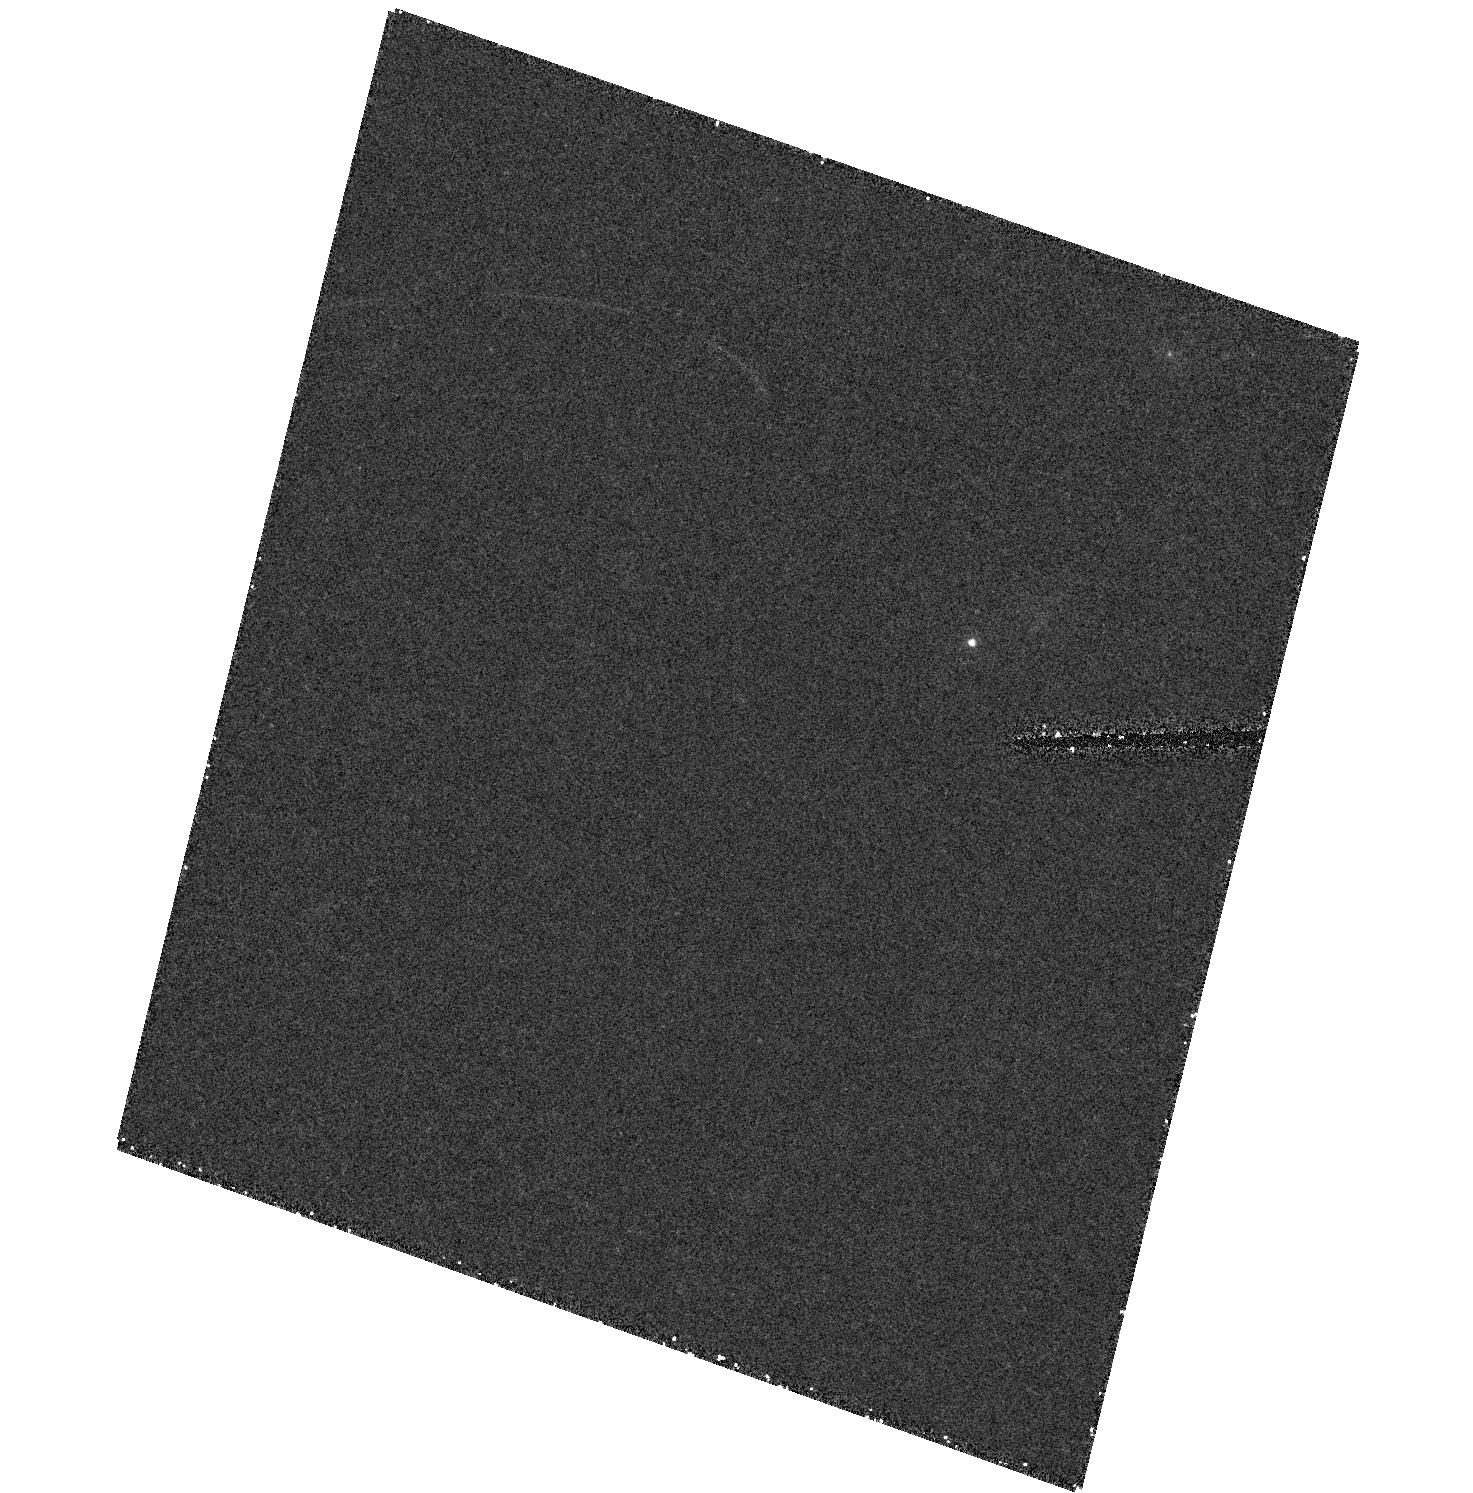
Target: field at RA 347.092°, Dec -2.192°
Instrument: ACS/HRC
Filter: F555W
Exposure: 28 min
Observation ID: hst_9270_03_acs_hrc_f555w_j8d103

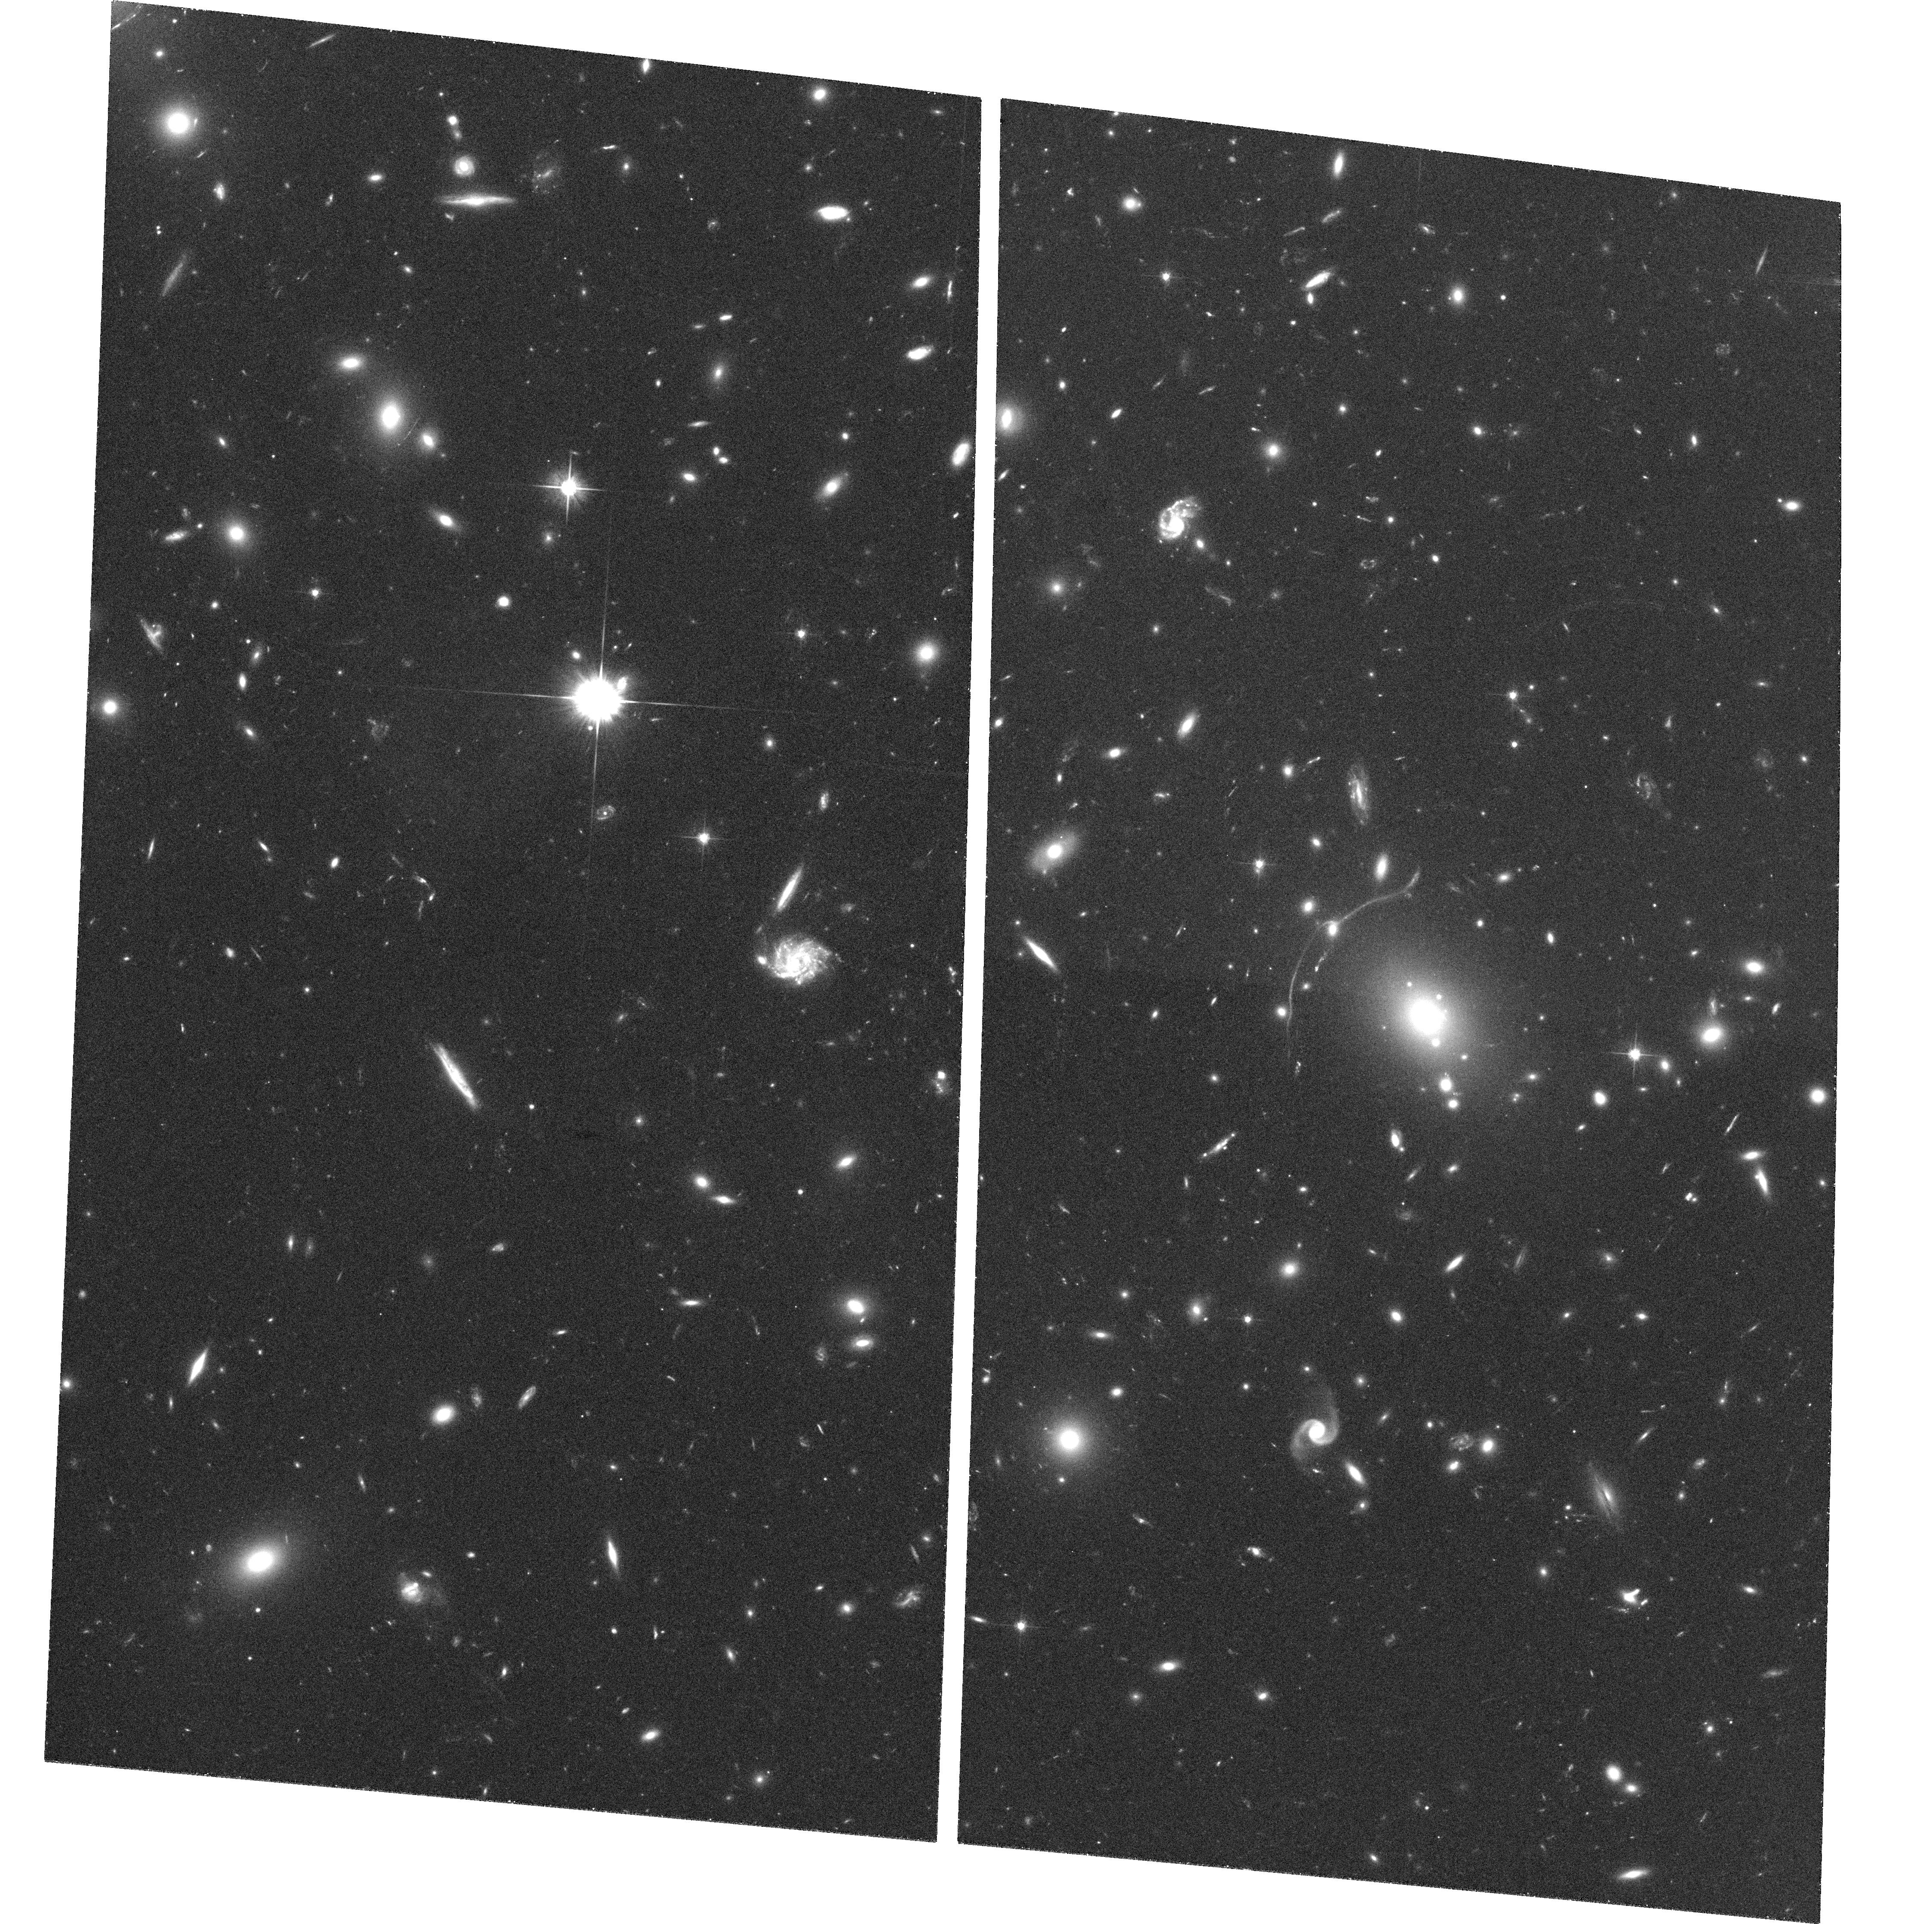
Target: ABELL611
Instrument: ACS/WFC
Filter: F606W
Exposure: 36 min
Observation ID: hst_9270_02_acs_wfc_f606w_j8d102

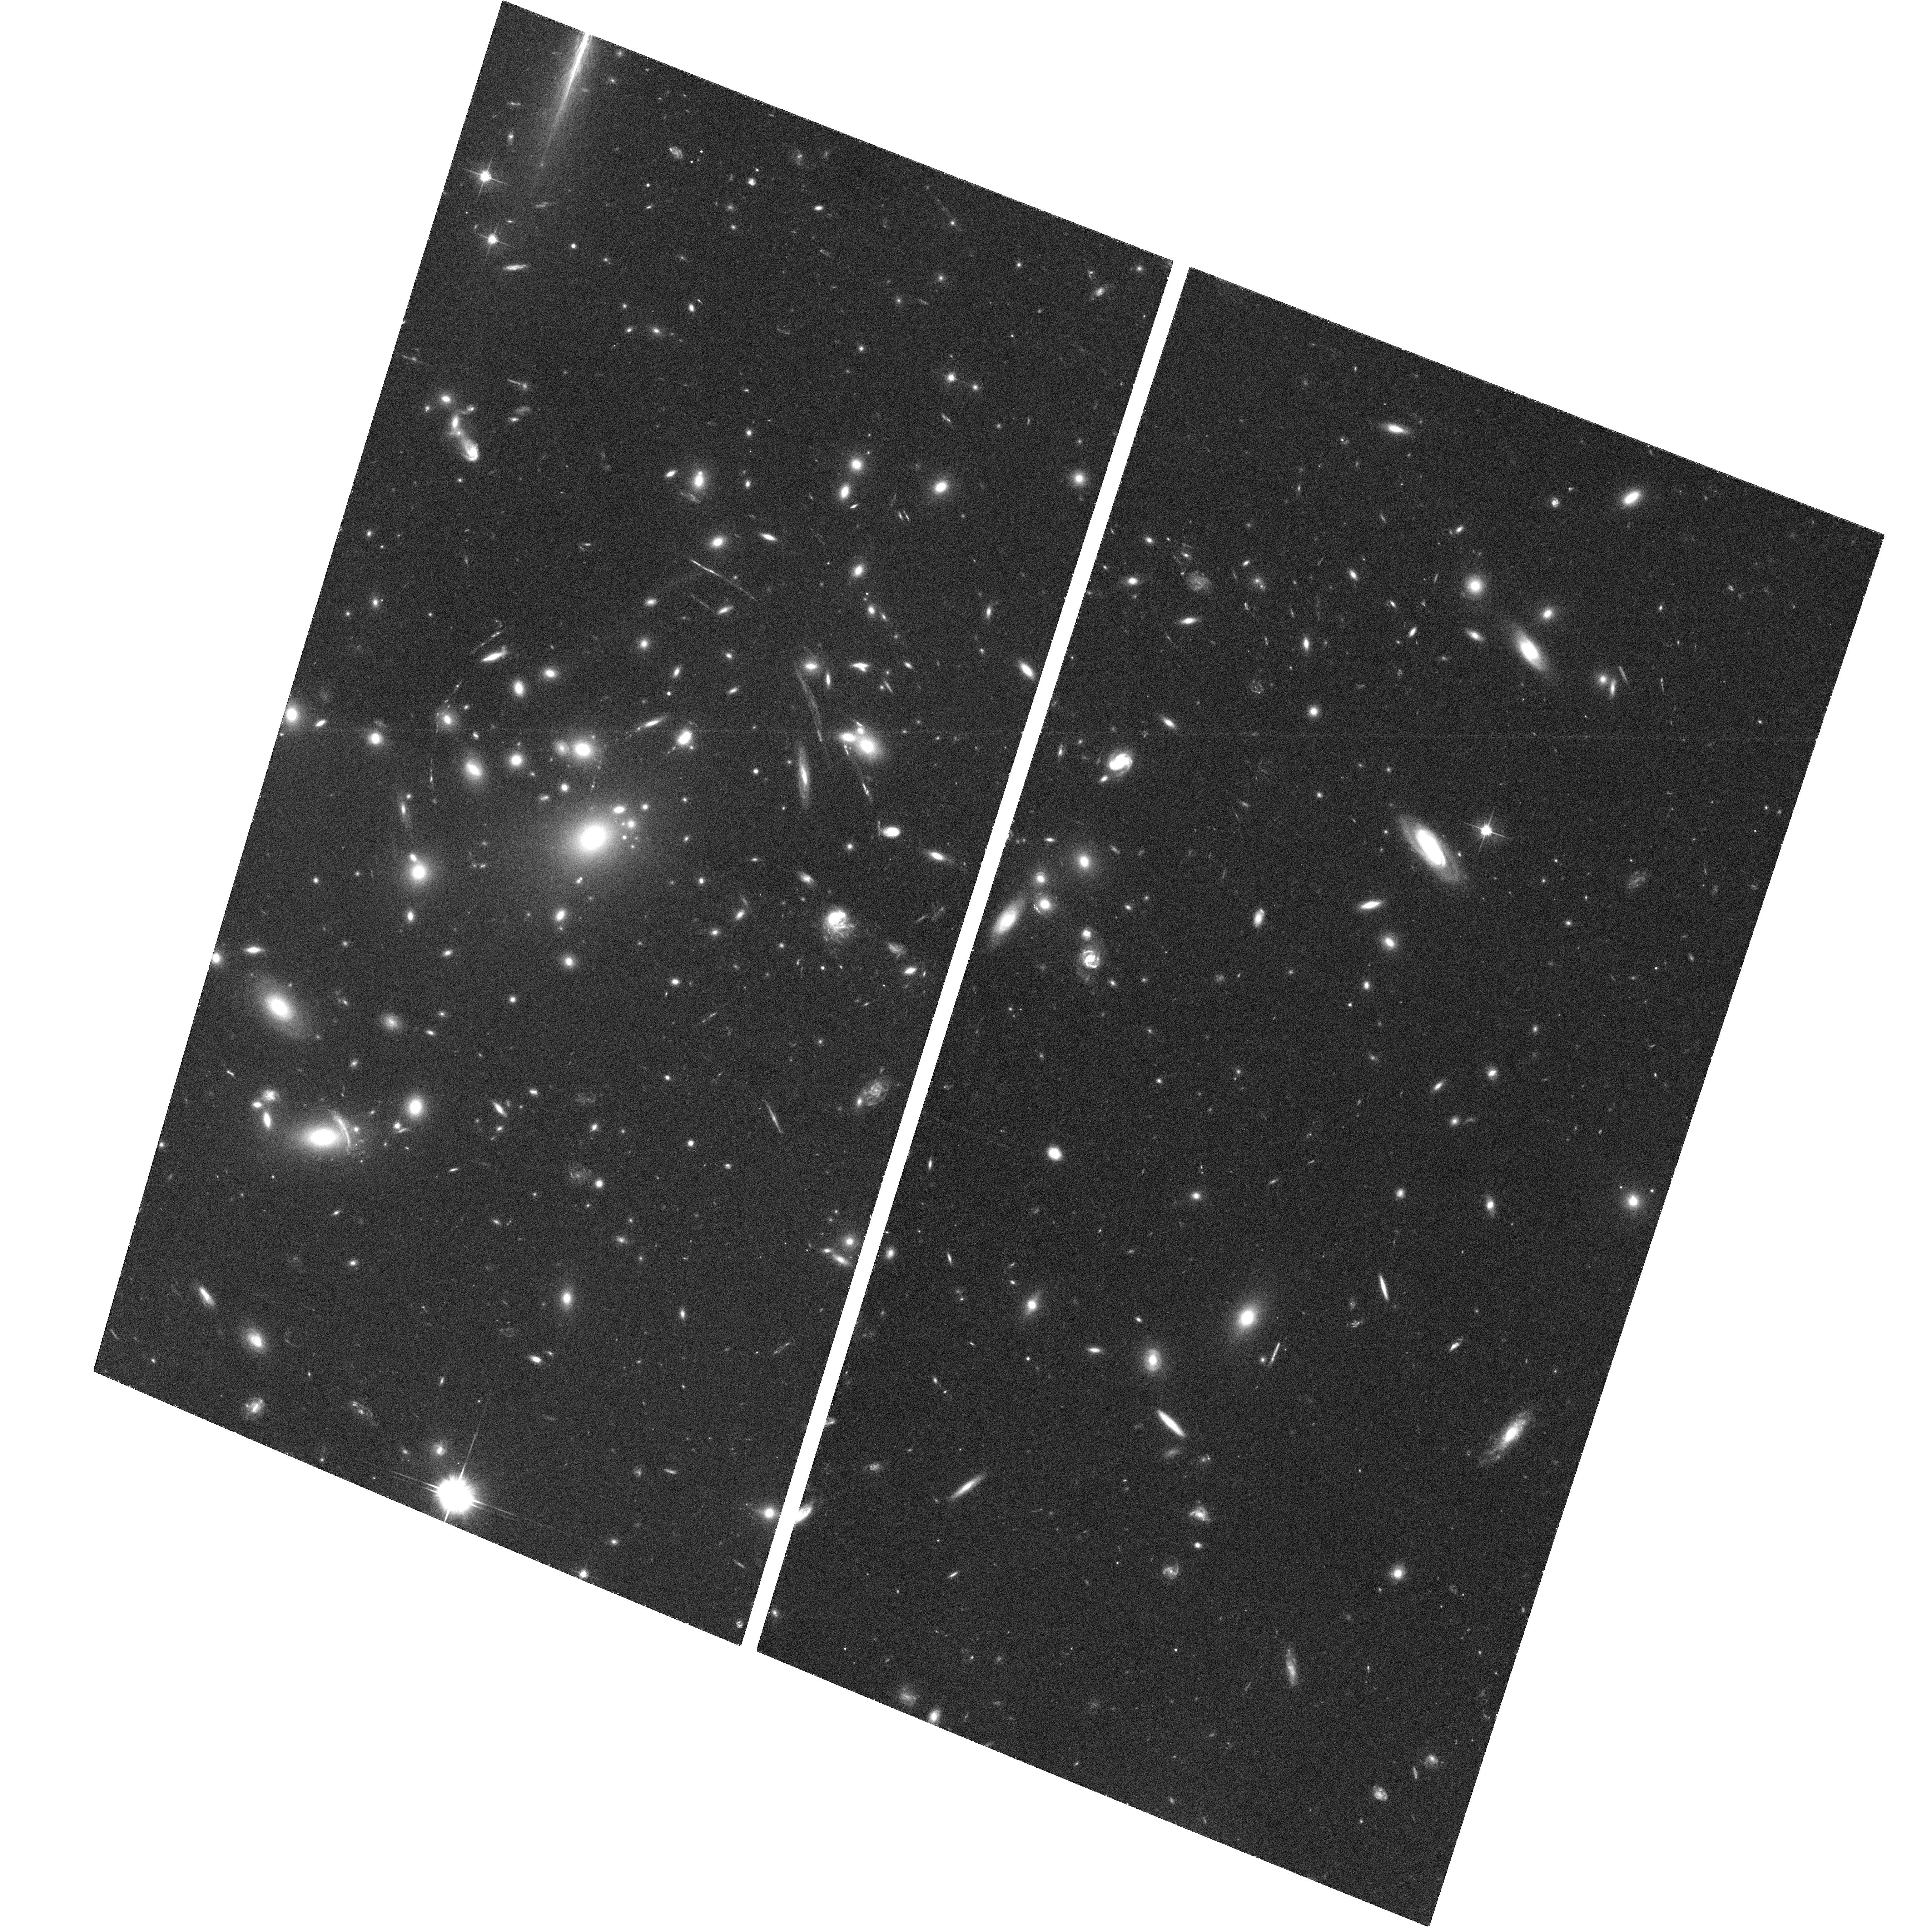
Target: ABELL2537
Instrument: ACS/WFC
Filter: F606W
Exposure: 35 min
Observation ID: hst_9270_03_acs_wfc_f606w_j8d103

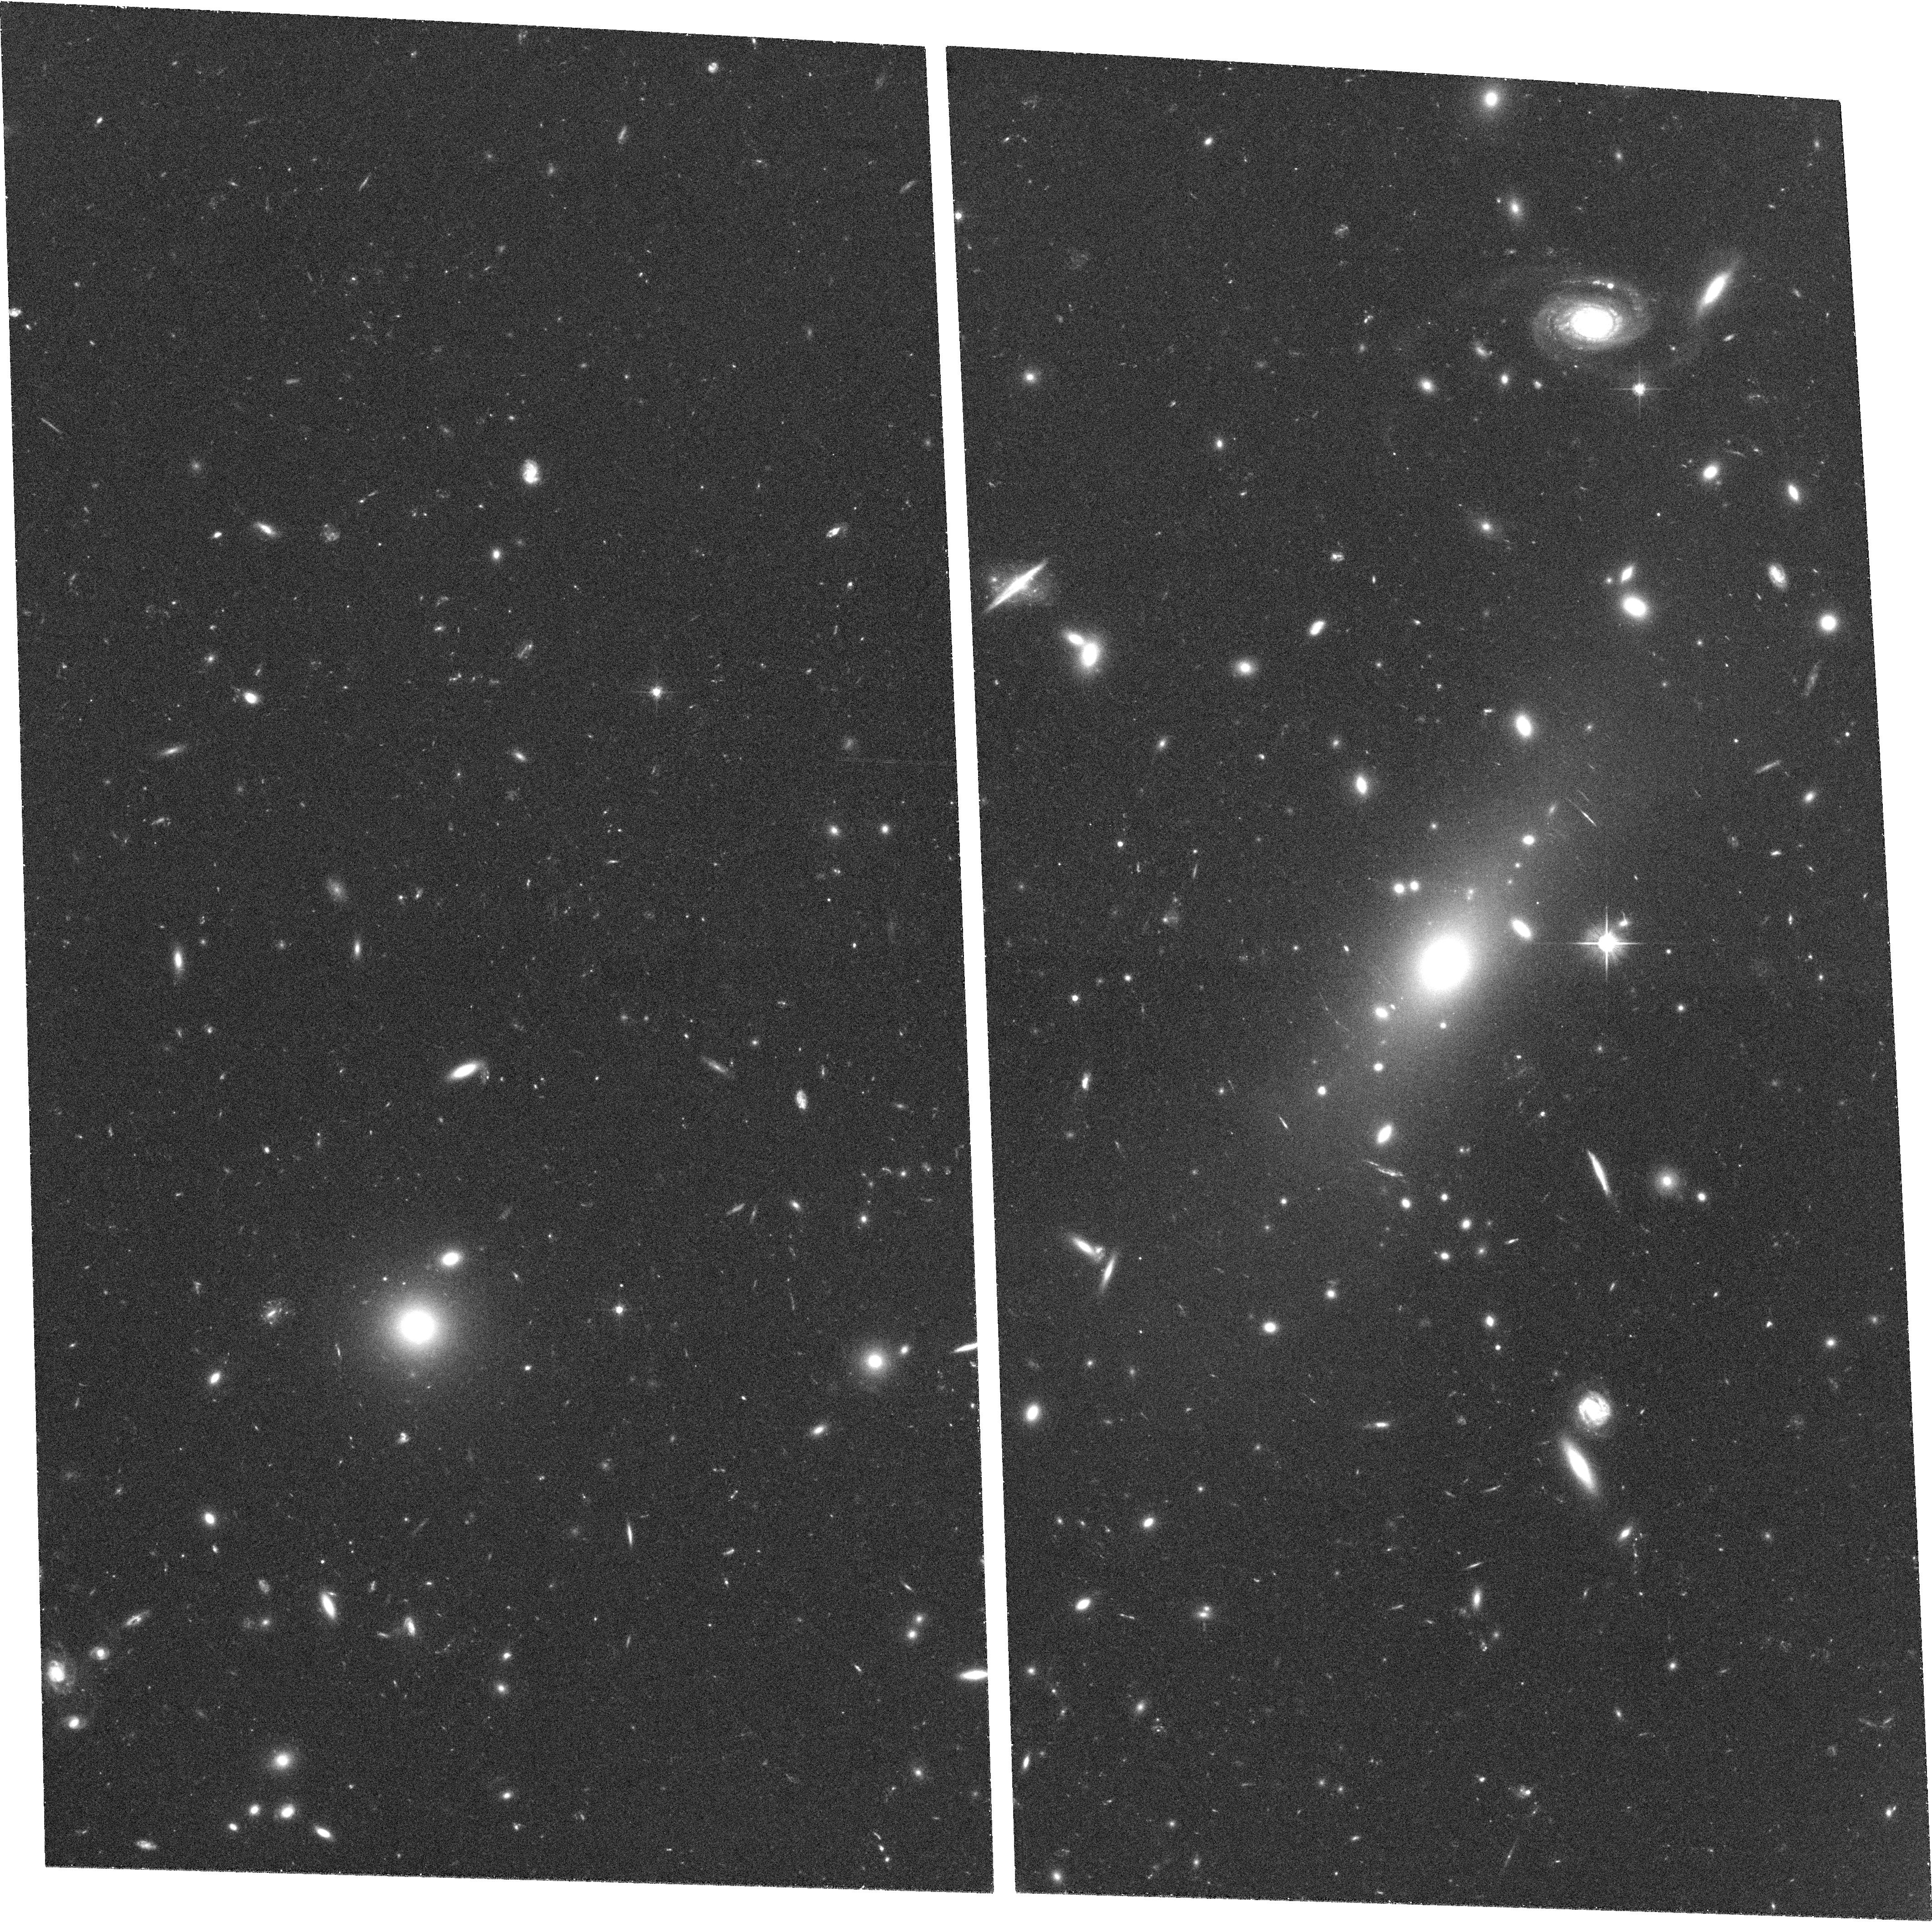
Target: ZWICKY2701
Instrument: ACS/WFC
Filter: F606W
Exposure: 38 min
Observation ID: hst_9270_01_acs_wfc_f606w_j8d101

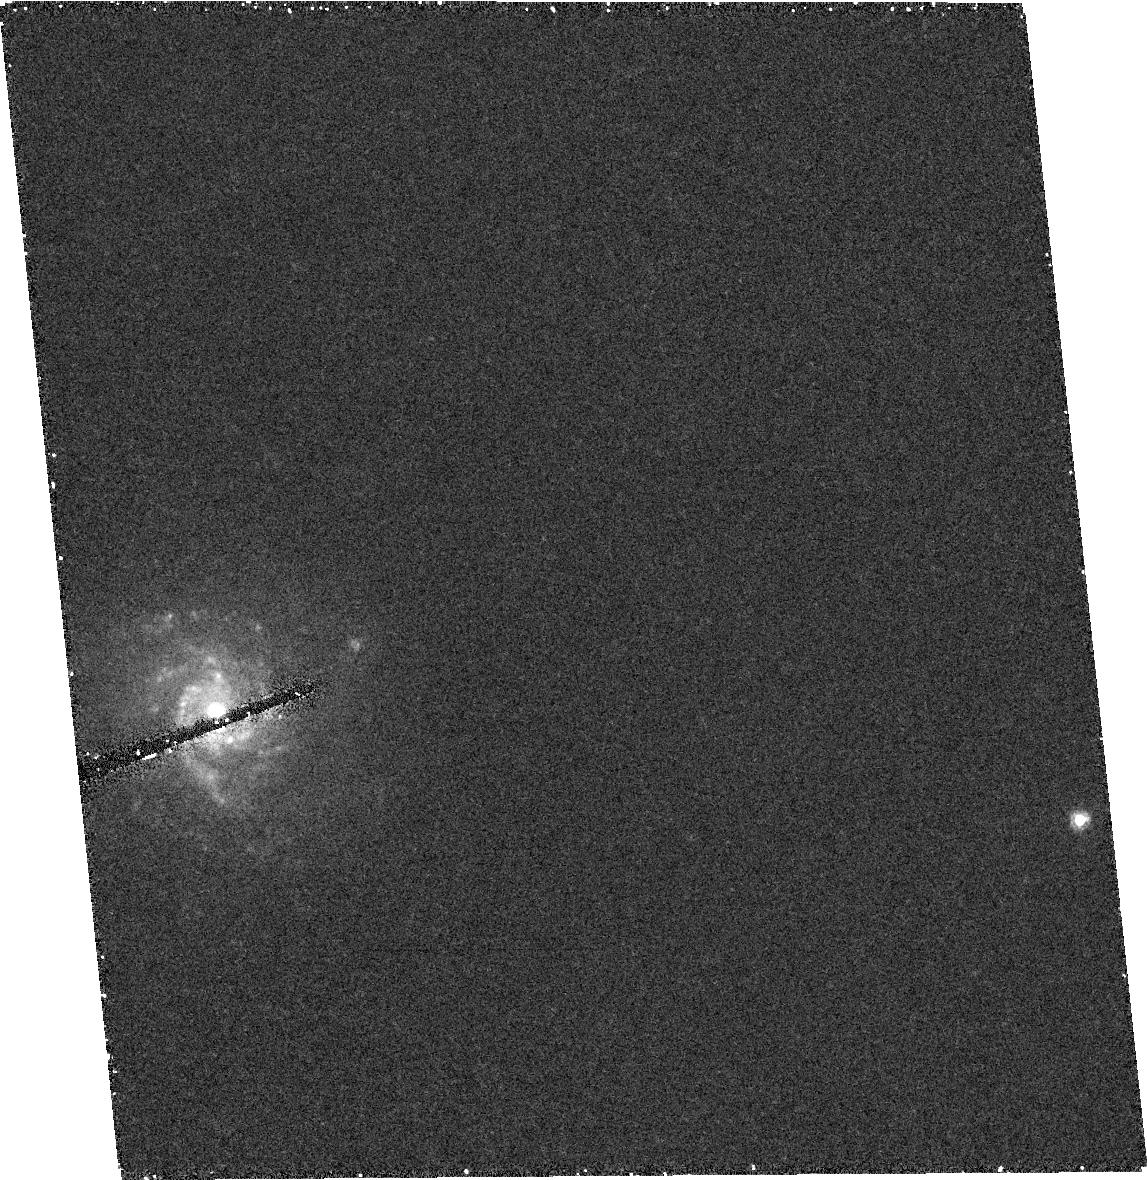
Target: field at RA 148.205°, Dec 51.885°
Instrument: ACS/HRC
Filter: F555W
Exposure: 31 min
Observation ID: hst_9270_01_acs_hrc_f555w_j8d101

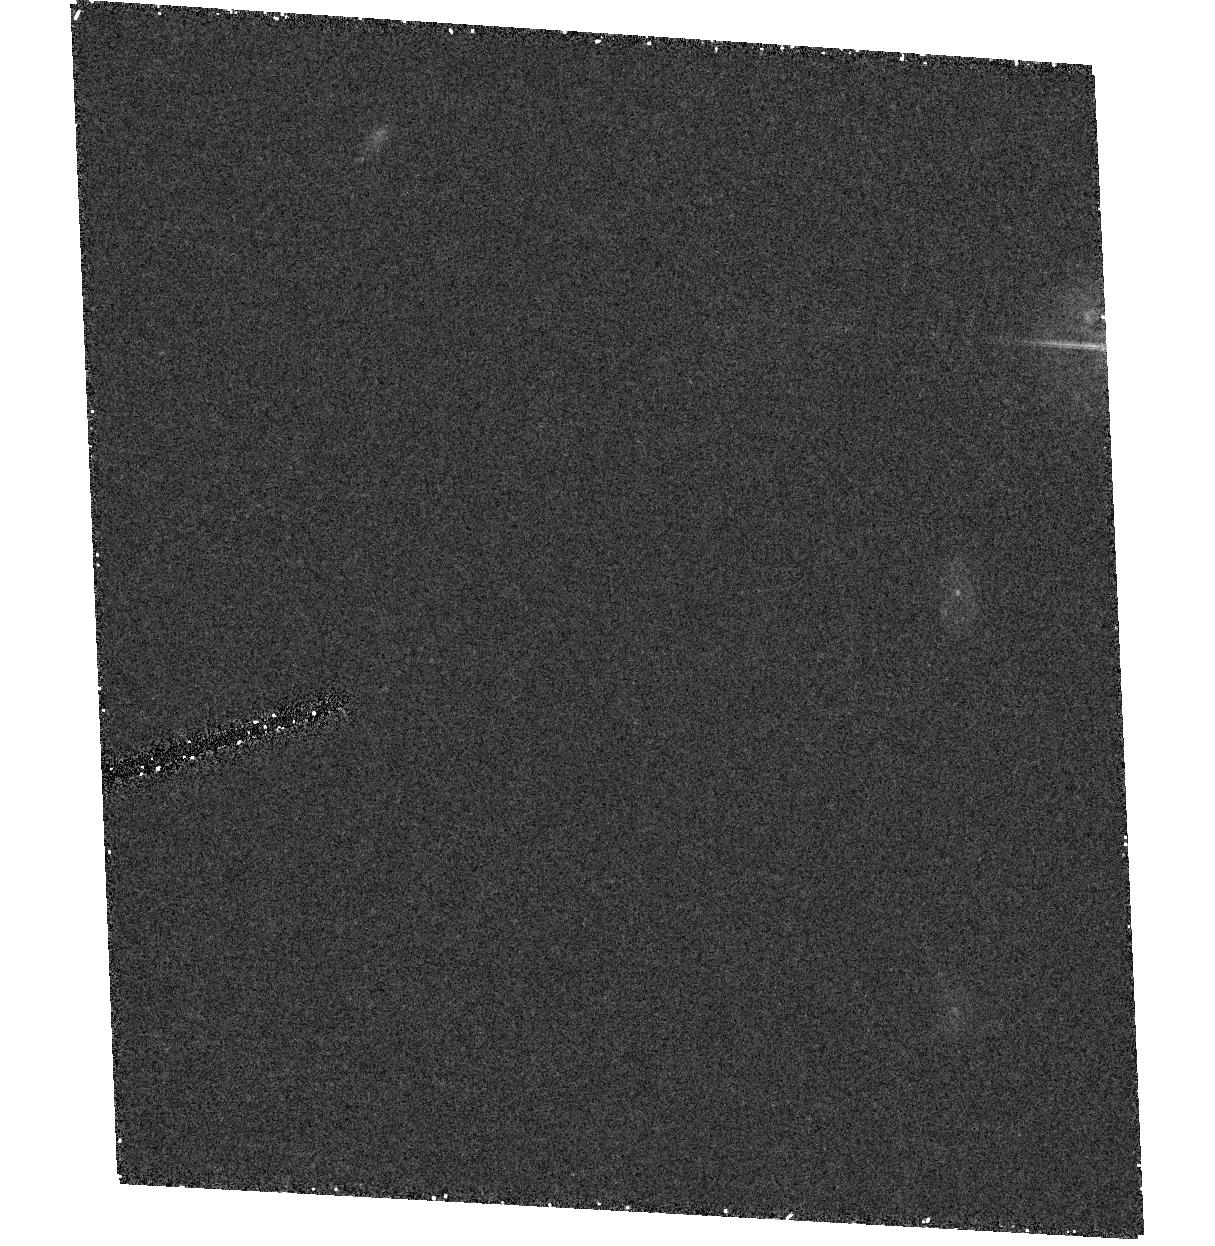
Target: field at RA 120.237°, Dec 36.057°
Instrument: ACS/HRC
Filter: F555W
Exposure: 29 min
Observation ID: hst_9270_02_acs_hrc_f555w_j8d102

Chandra and HST Observations of the Brightest, Relaxed Cluster Lenses (PI: Allen, Steven W.)

We propose coordinated observations, using the Chandra Observatory and HST, of three of the X-ray brightest, cooling-flow clusters with bright gravitational arcs newly identified from the ROSAT XBACS/BCS lensing study. Our primary aim is to measure the cluster mass profiles using both the X-ray and lensing data. Secondary goals include measurements of the X-ray gas/total mass ratio as a function of radius, and the properties and ages of the cooling flows. Our targets are the X-ray brightest, dynamically-relaxed lensing clusters not yet studied with Chandra or HST and are amongst the most massive and X-ray luminous clusters known.